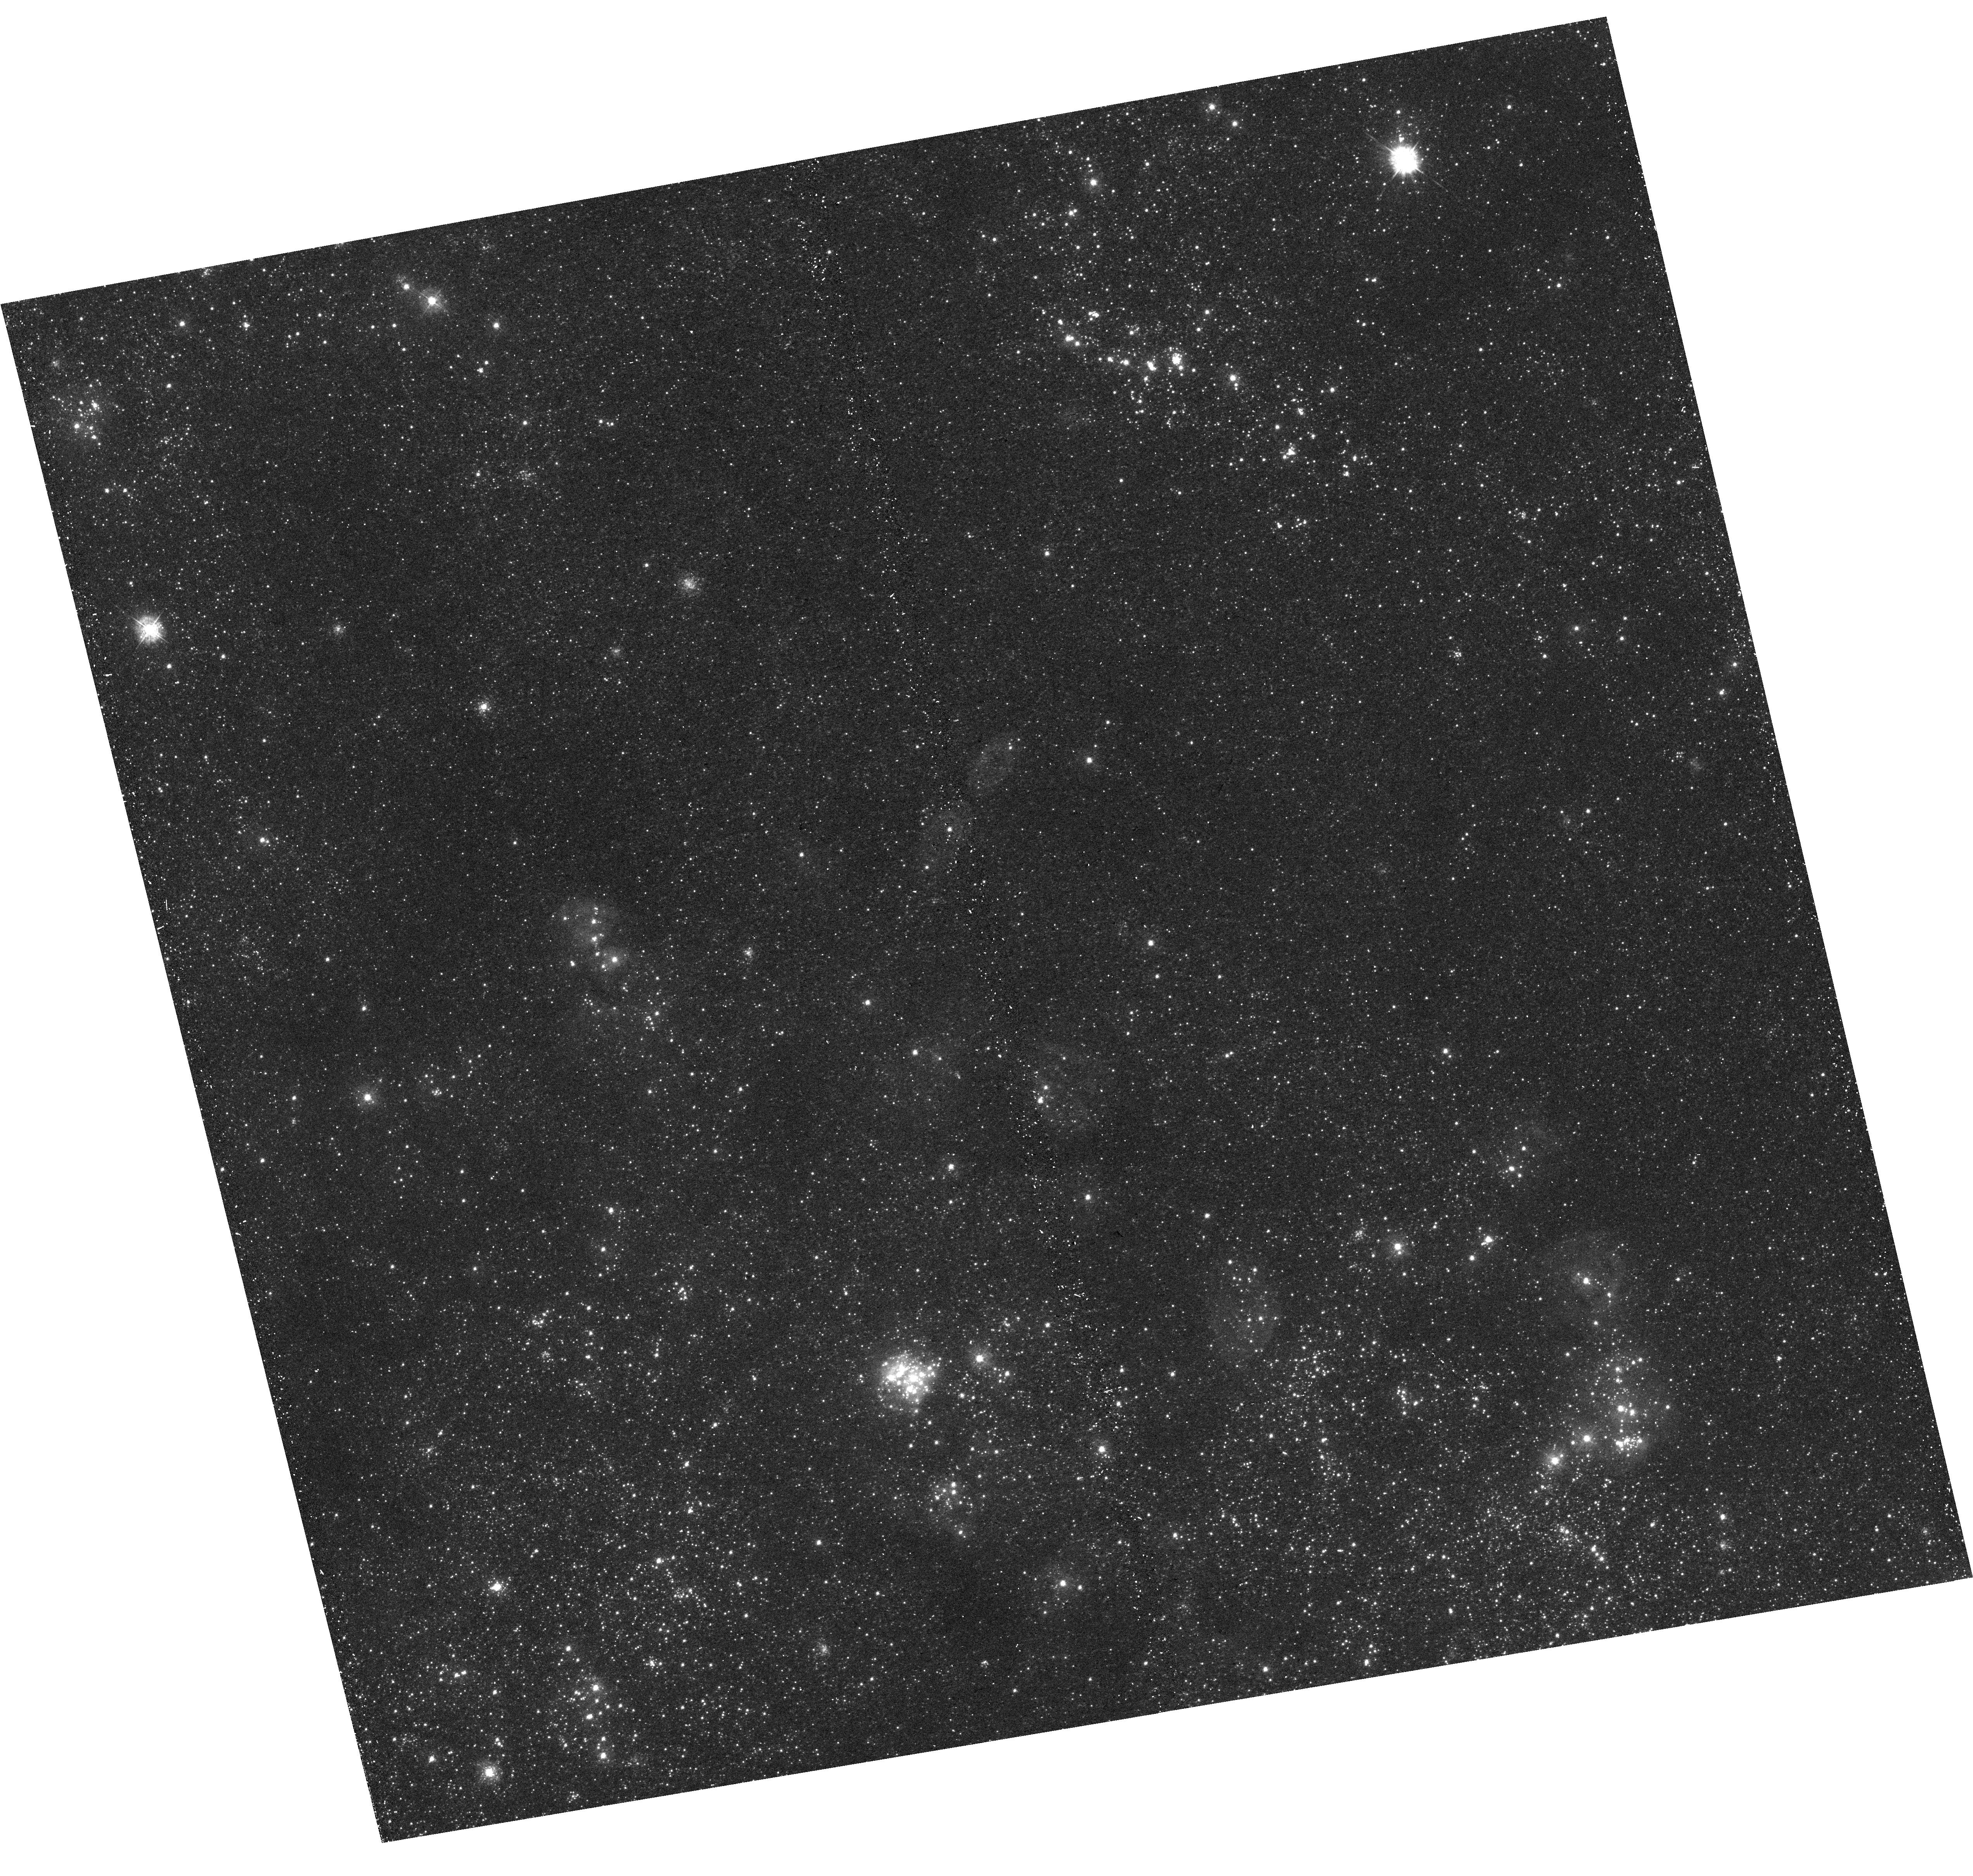
Target: M33-B03-F10-UVIS
Instrument: WFC3/UVIS
Filter: F336W
Exposure: 21 min
Observation ID: hst_14610_46_wfc3_uvis_f336w_idb646

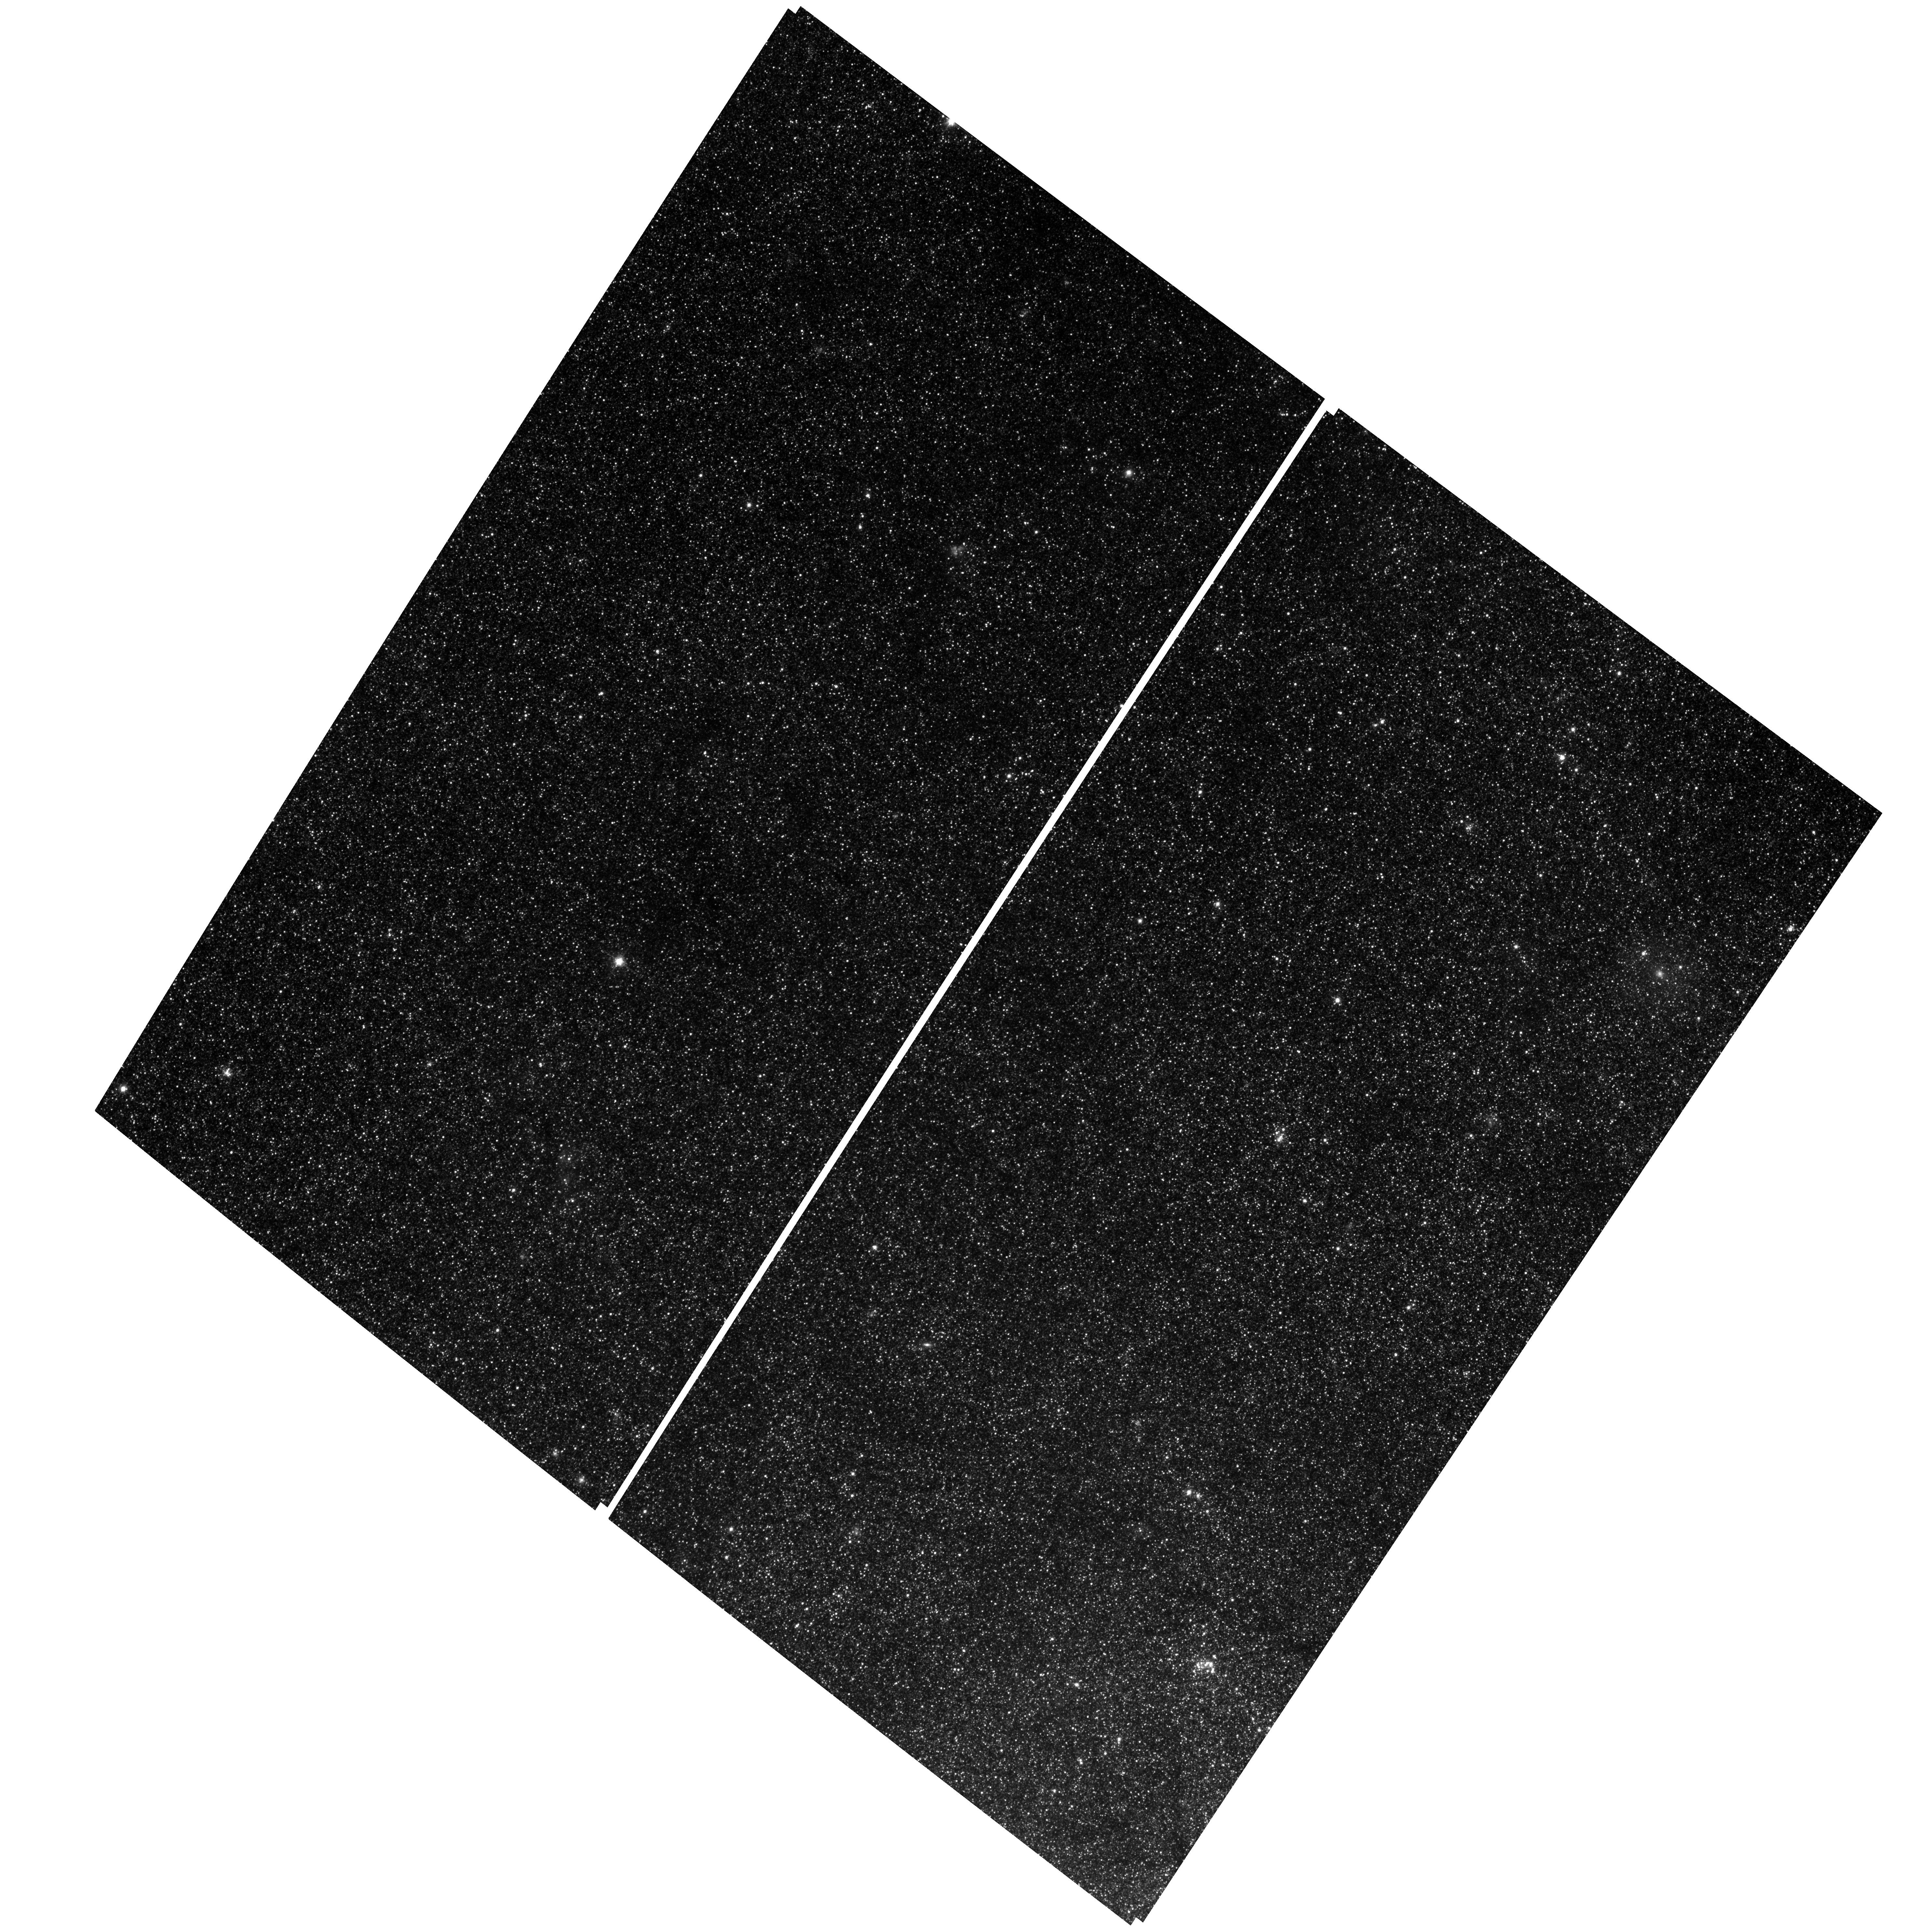
Target: M33-B02-F04-WFC
Instrument: ACS/WFC
Filter: F814W
Exposure: 25 min
Observation ID: hst_14610_19_acs_wfc_f814w_jdb619

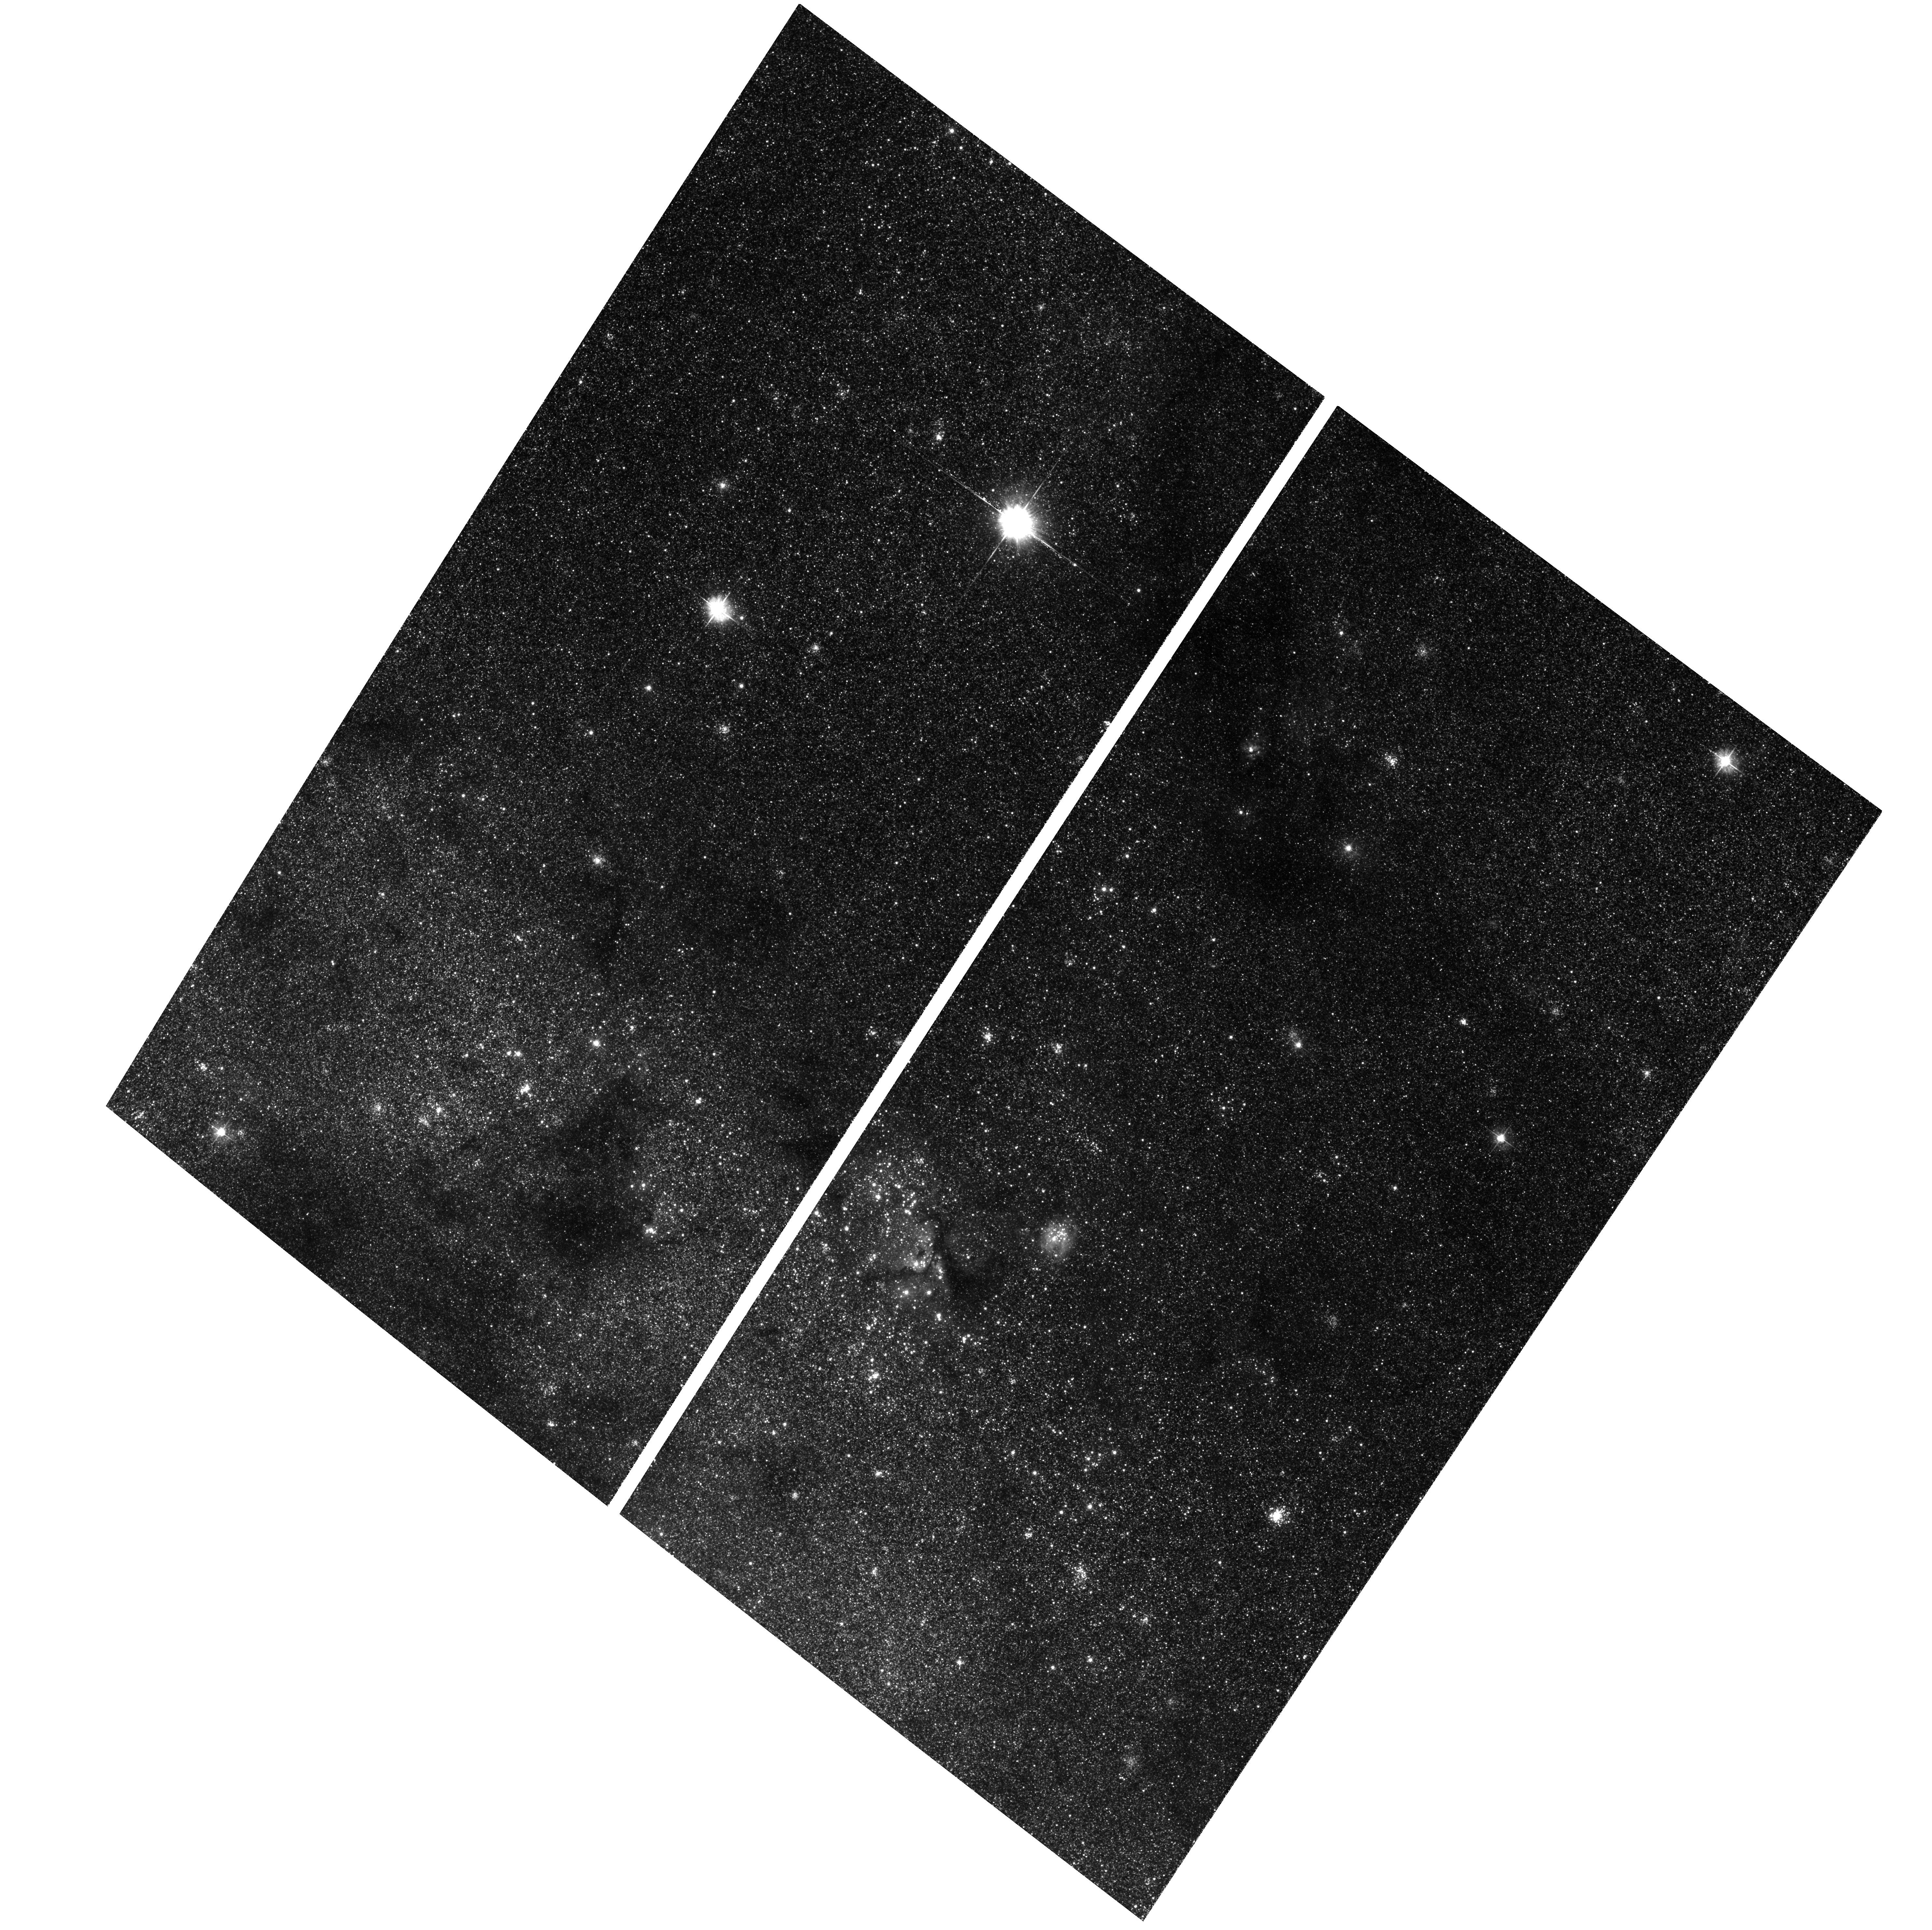
Target: M33-B01-F18-WFC
Instrument: ACS/WFC
Filter: F475W
Exposure: 28 min
Observation ID: hst_14610_15_acs_wfc_f475w_jdb615

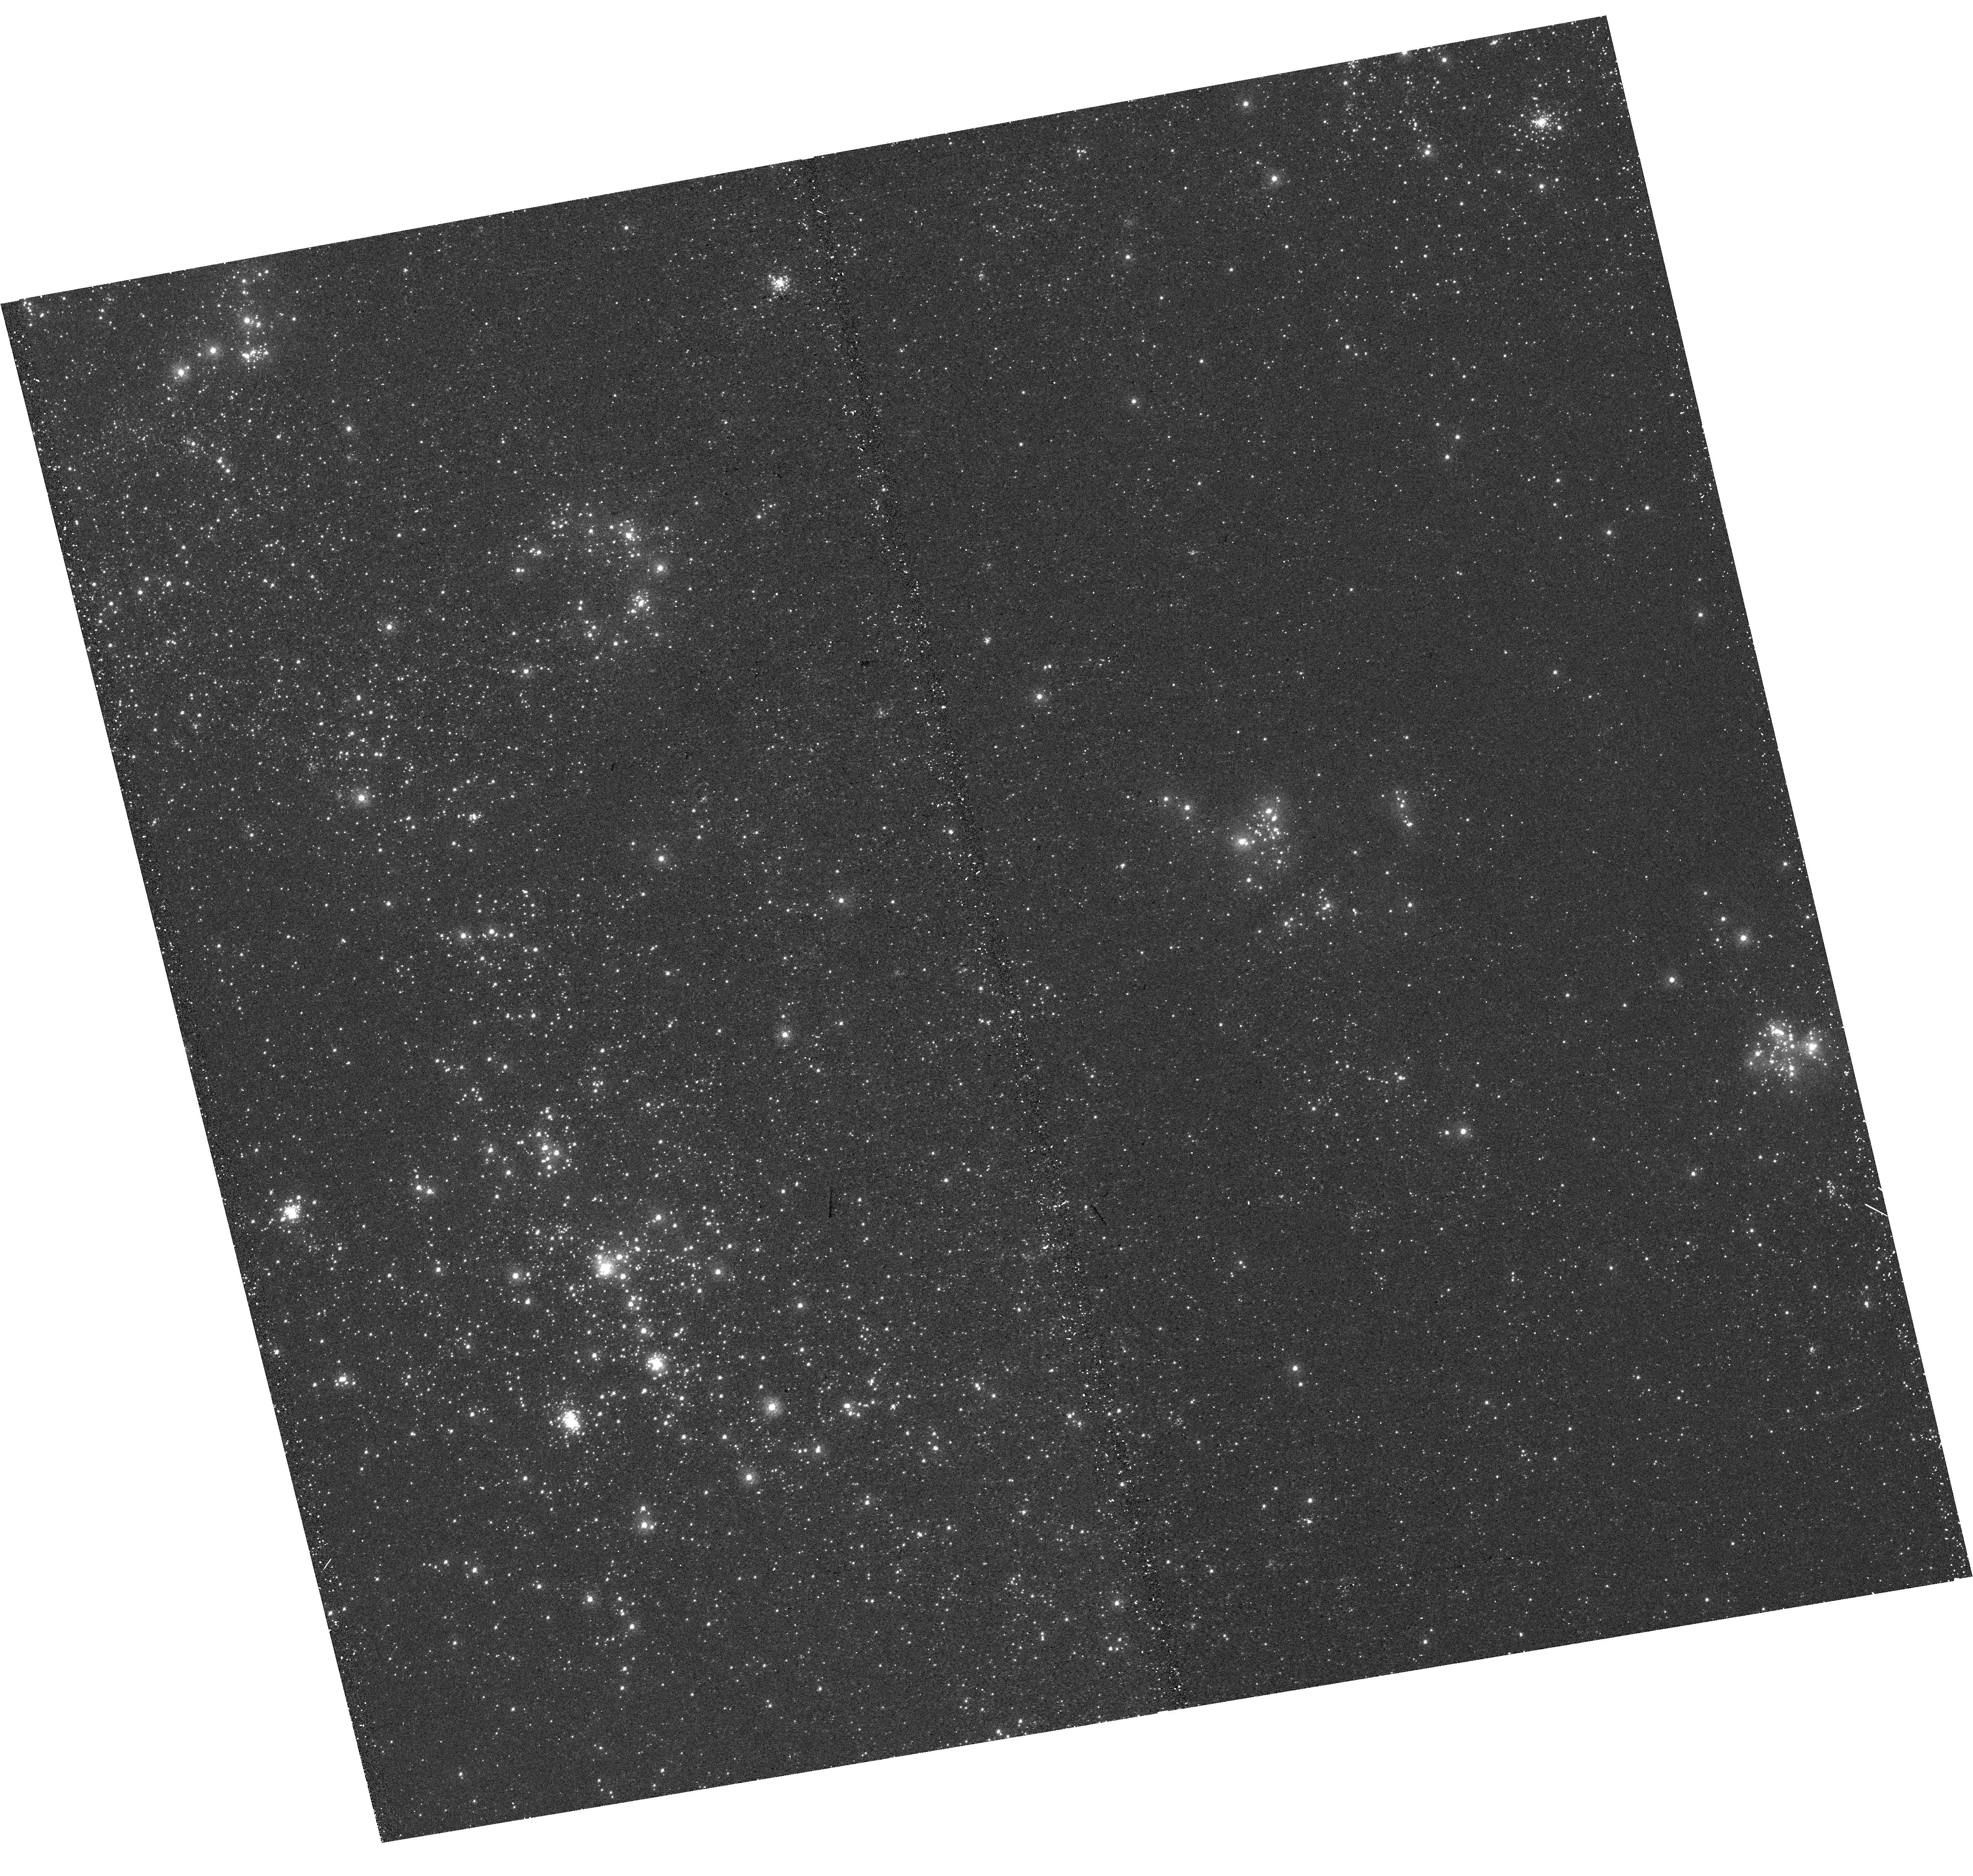
Target: M33-B03-F17-UVIS
Instrument: WFC3/UVIS
Filter: F275W
Exposure: 15 min
Observation ID: hst_14610_53_wfc3_uvis_f275w_idb653

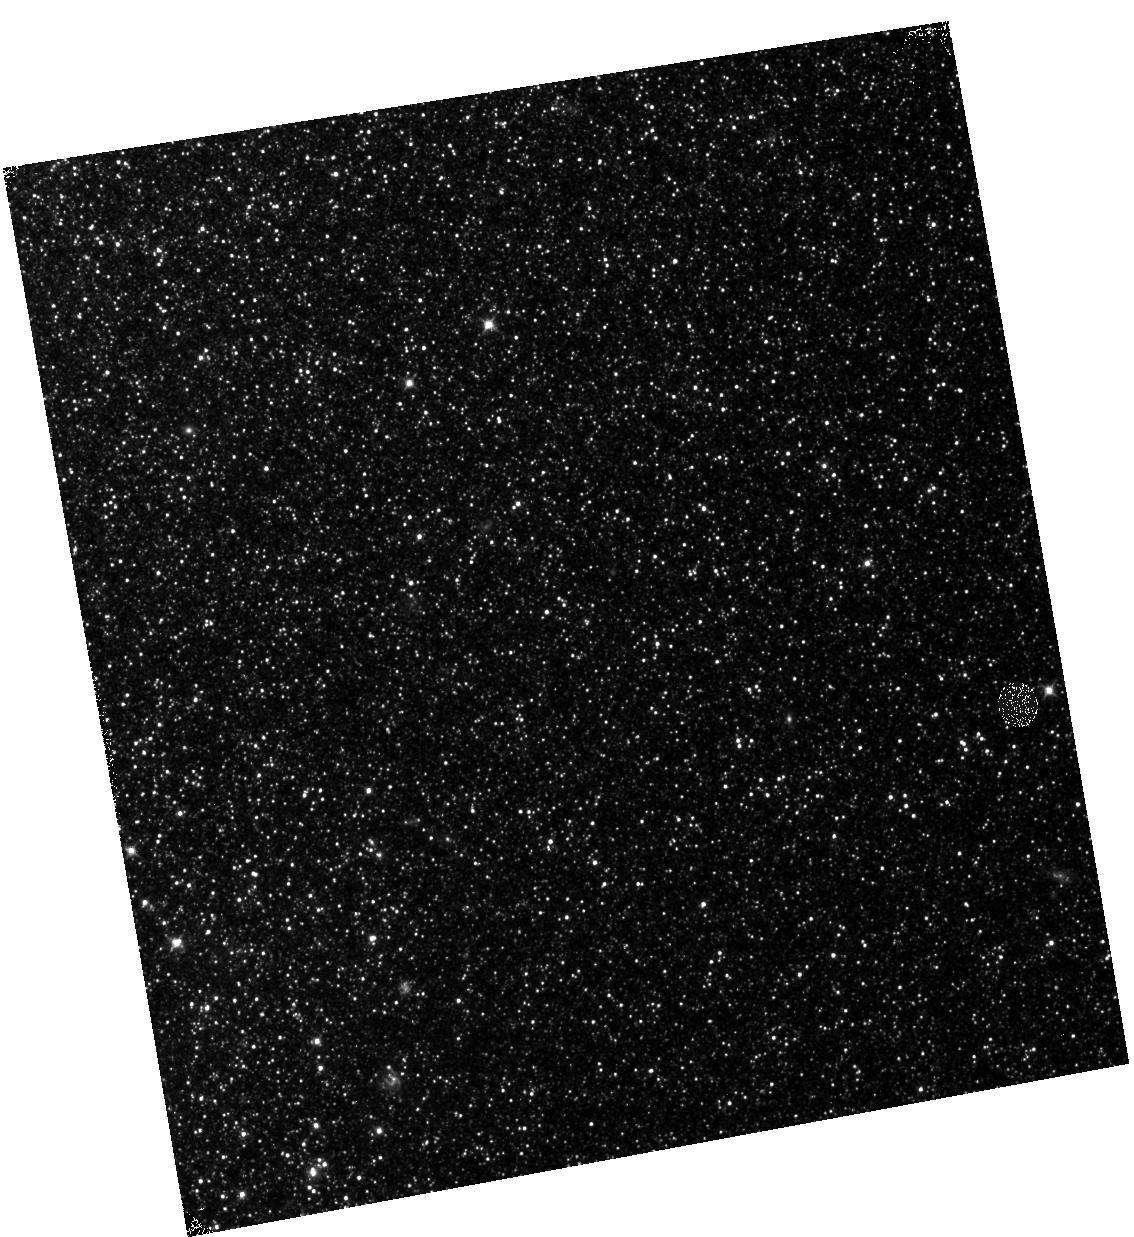
Target: M33-B03-F12-IR
Instrument: WFC3/IR
Filter: F110W
Exposure: 12 min
Observation ID: hst_14610_48_wfc3_ir_f110w_idb648

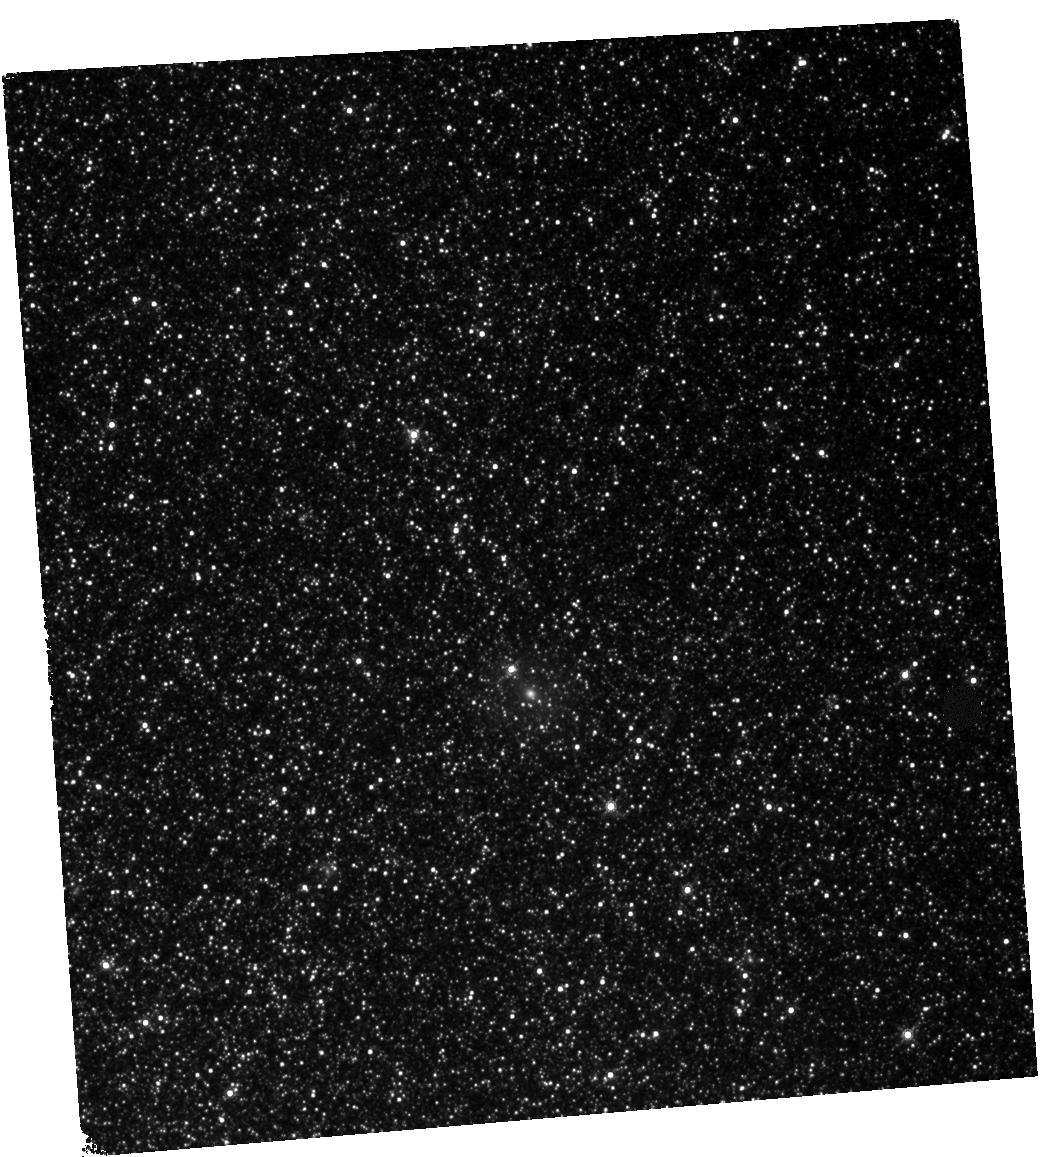
Target: M33-B02-F05-IR
Instrument: WFC3/IR
Filter: F160W
Exposure: 27 min
Observation ID: hst_14610_23_wfc3_ir_f160w_idb623

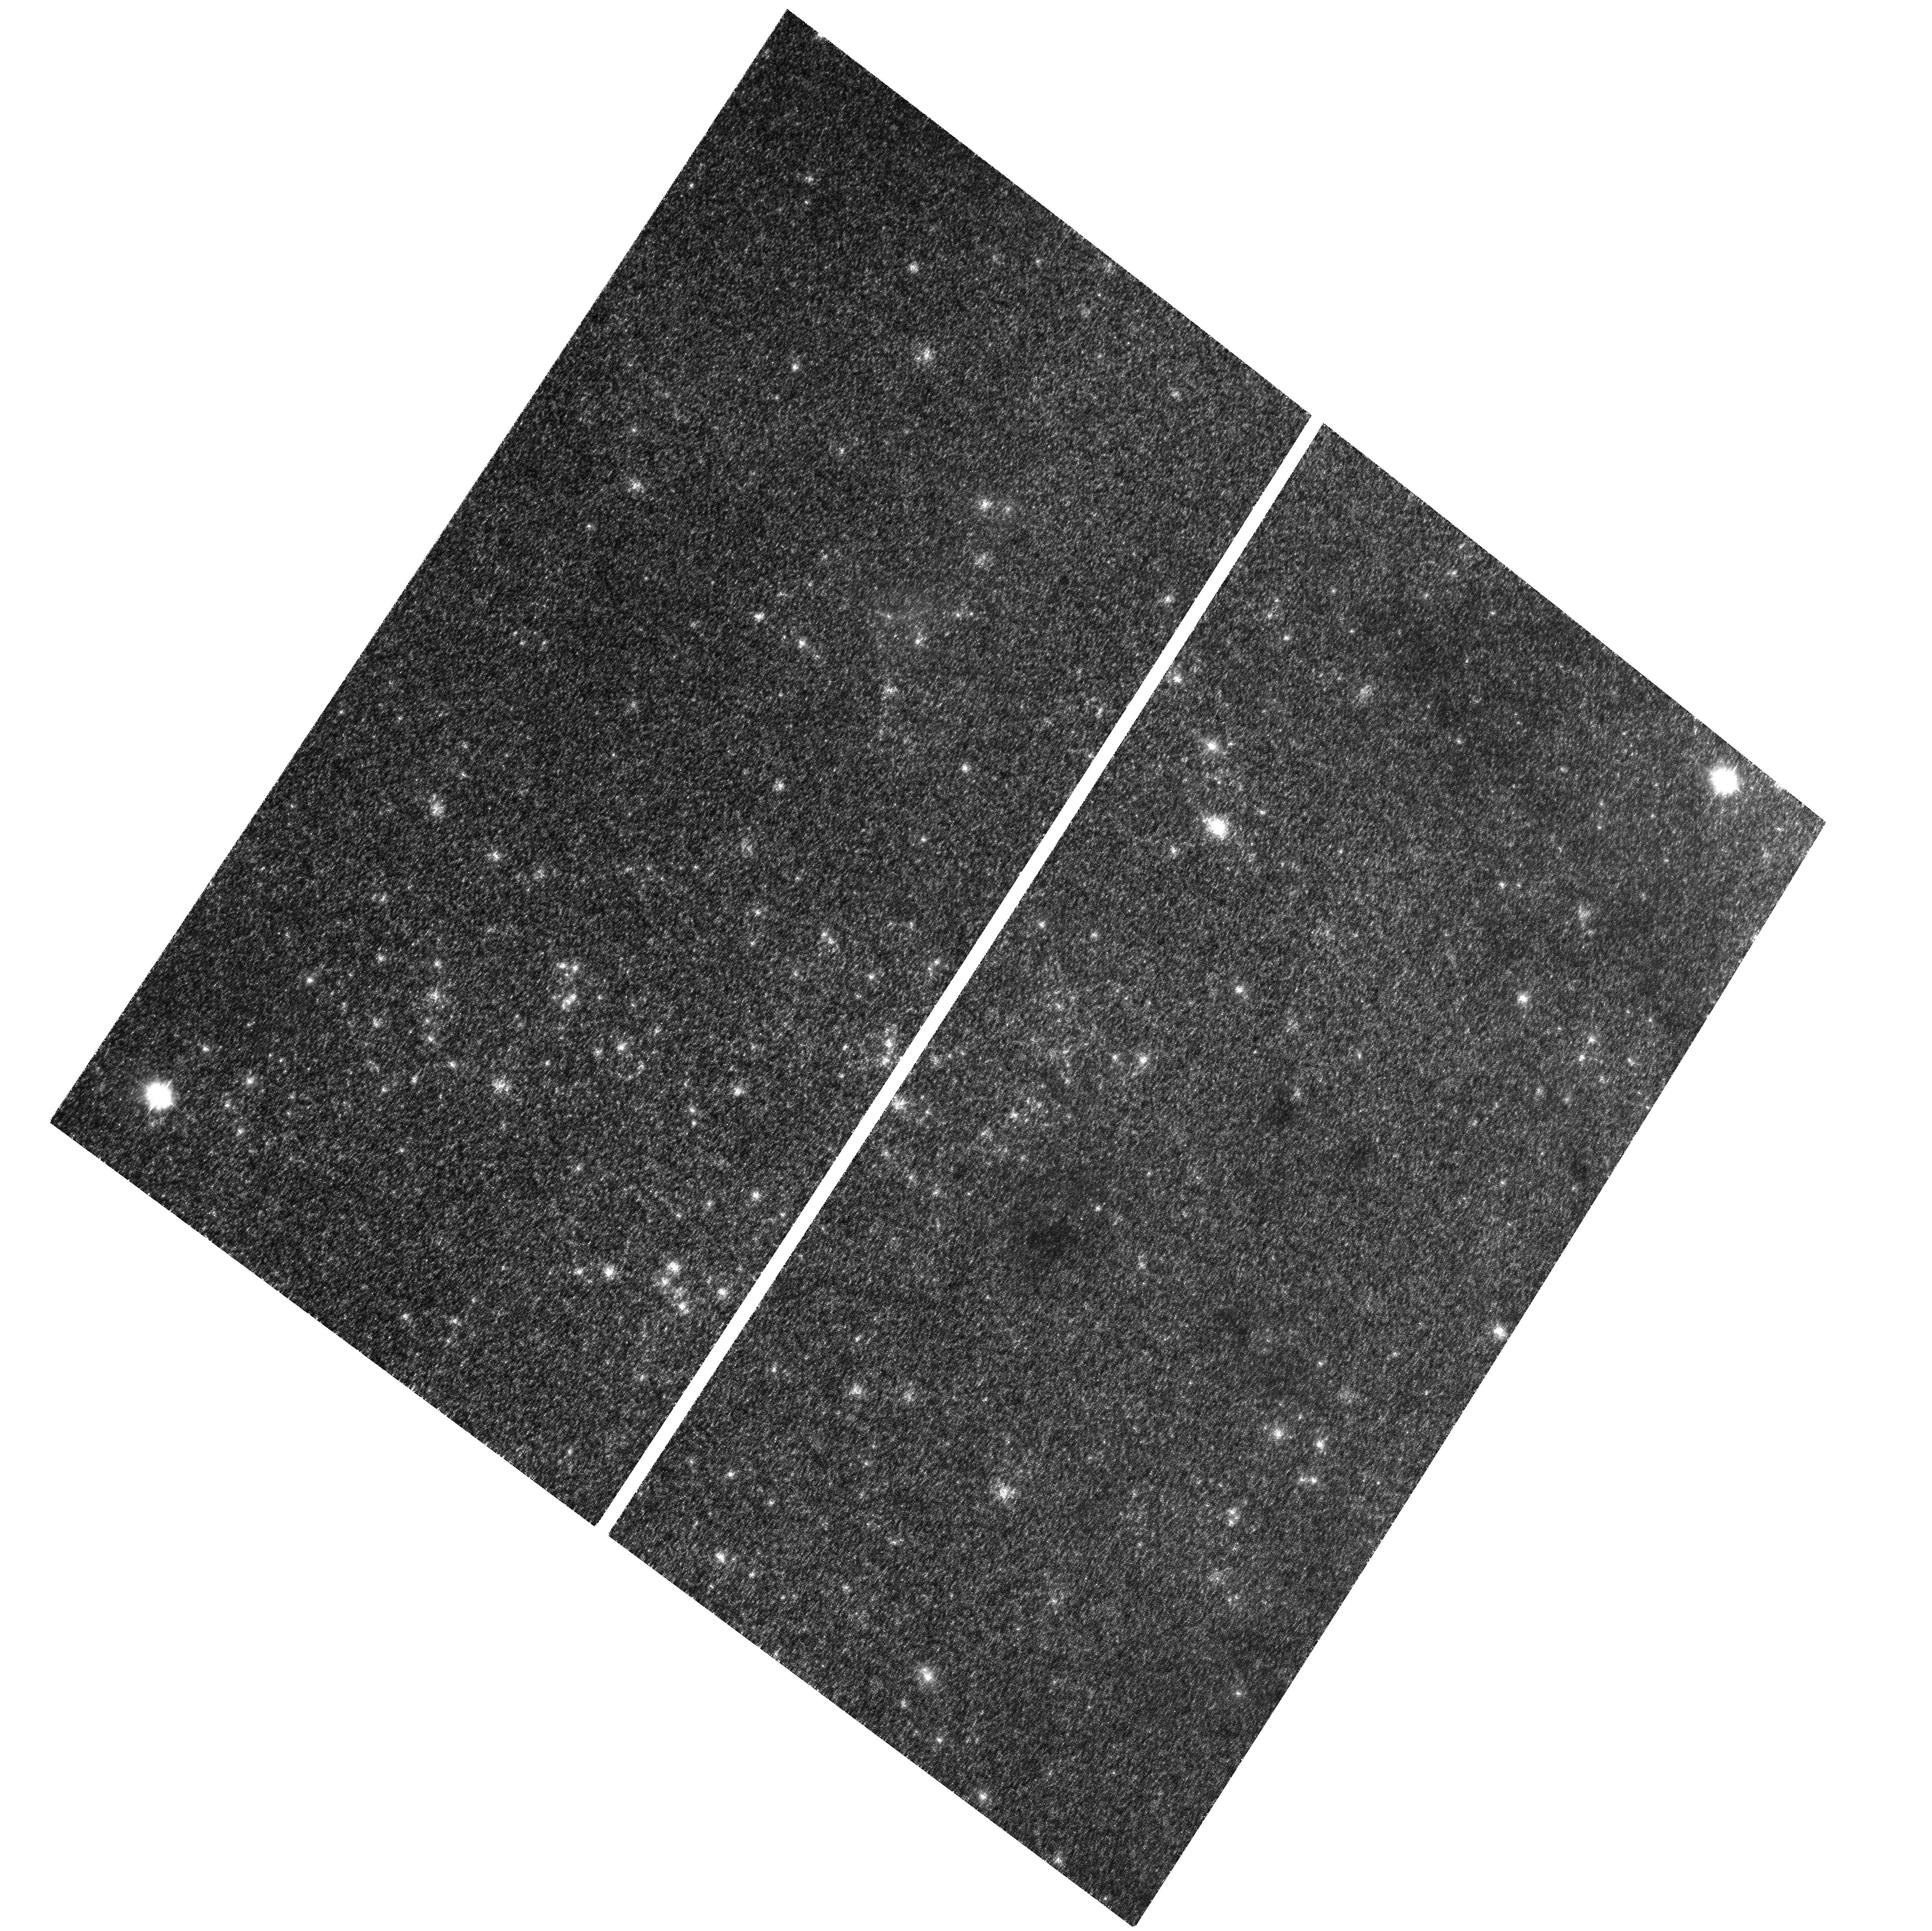
Target: M33-B01-F08-WFC
Instrument: ACS/WFC
Filter: F475W
Exposure: 28 min
Observation ID: hst_14610_11_acs_wfc_f475w_jdb611

A Legacy Imaging Survey of M33. (PI: Dalcanton, Julianne)

We propose a panoramic imaging survey of M33 to extend the M31 PHAT survey to regions with 10x higher star formation intensity and markedly lower metallicity. Deep six-filter UV/optical/IR stellar photometry will provide (1) precision measurement of the high-mass IMF slope; (2) spatially-resolved maps of the recent star formation history (SFH) with ~5-10 Myr resolution; (3) maps of the cool, dusty ISM with 25 pc resolution; (4) temperatures and luminosities for ~15 million stars; (5) maps of extinction law variations; and (6) ~1000 star clusters with well-measured ages and masses. We will combine these products with archival multi-wavelength data to elucidate the astrophysics of the interstellar medium (ISM). We will constrain the energetics of the ISM by linking the history of stellar energy input to the observed properties of the ISM; reconcile widely-used, but discrepant, dust emission models; disentangle the drivers that control dust composition; and measure lifetimes of molecular clouds. We will survey nearly all the molecular clouds and high extinction (A_V>1) regions in M33, as well as regimes of star formation rate intensity, spiral arm strength, metallicity, and ISM pressure that are distinct from those in comparable surveys of M31 and the Magellanic Clouds. This survey adds M33 to the Milky Way, M31, and Magellanic Clouds as the fundamental calibrators of ISM physics, star-formation processes, and stellar evolution. The resulting data set will be comprehensive, highly versatile, and have tremendous legacy value. This program can only be accomplished with HST.